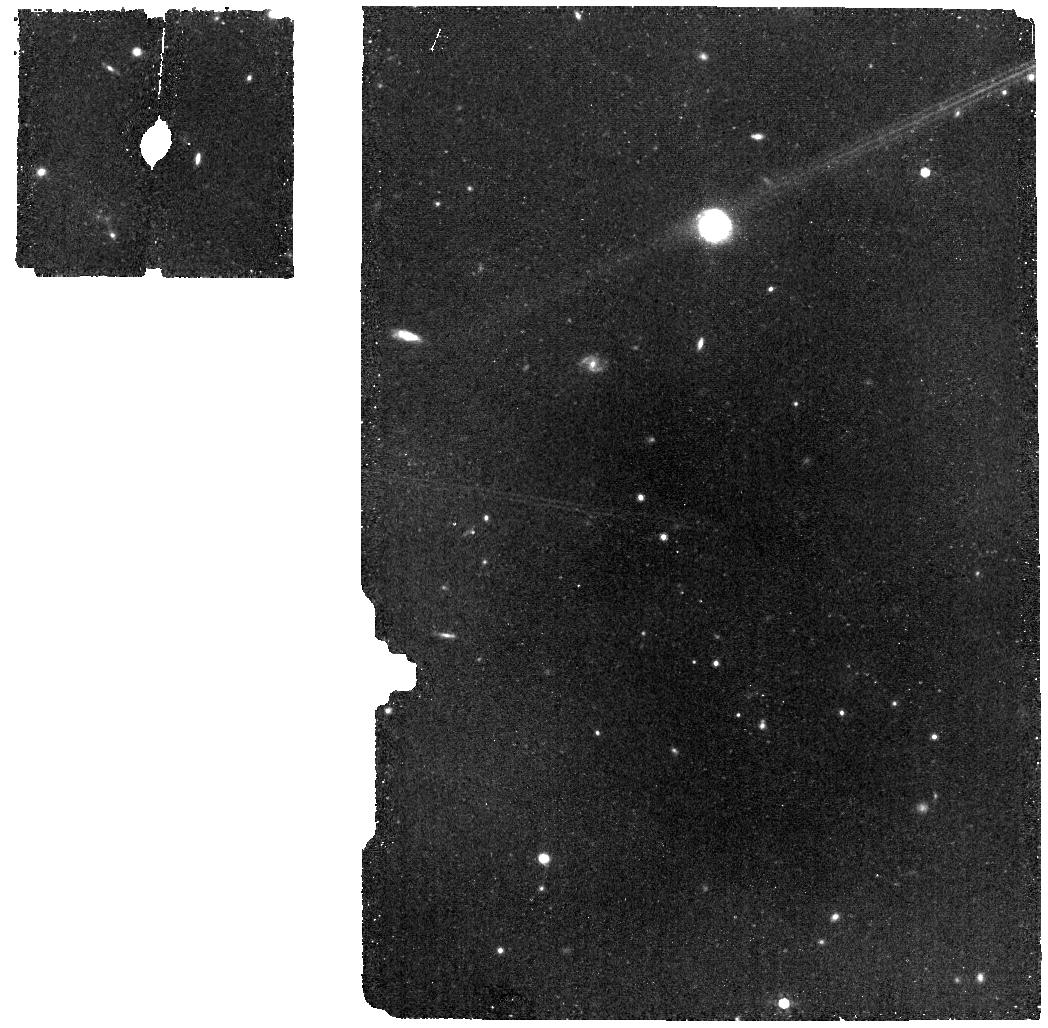
Target: HD2811-BKG
Instrument: MIRI
Filter: F770W
Exposure: 17 min
Observation ID: jw06604-o007_t003_miri_f770w

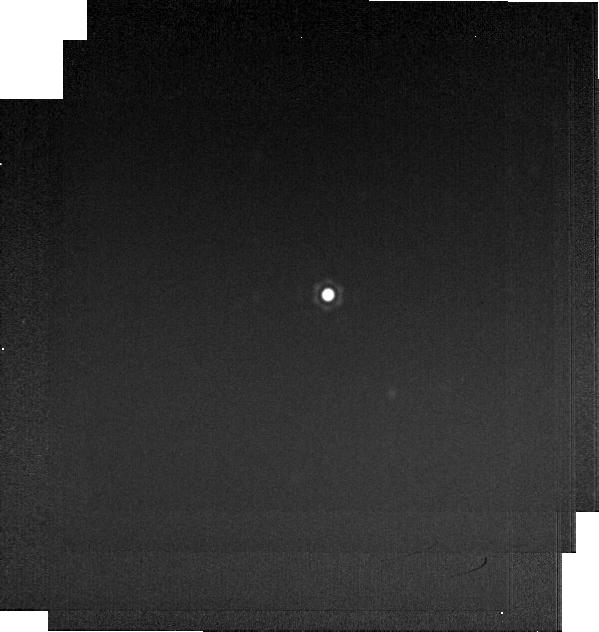
Target: HD2811
Instrument: MIRI
Filter: F2550W
Exposure: 1 min
Observation ID: jw06604-o005_t002_miri_f2550w-brightsky

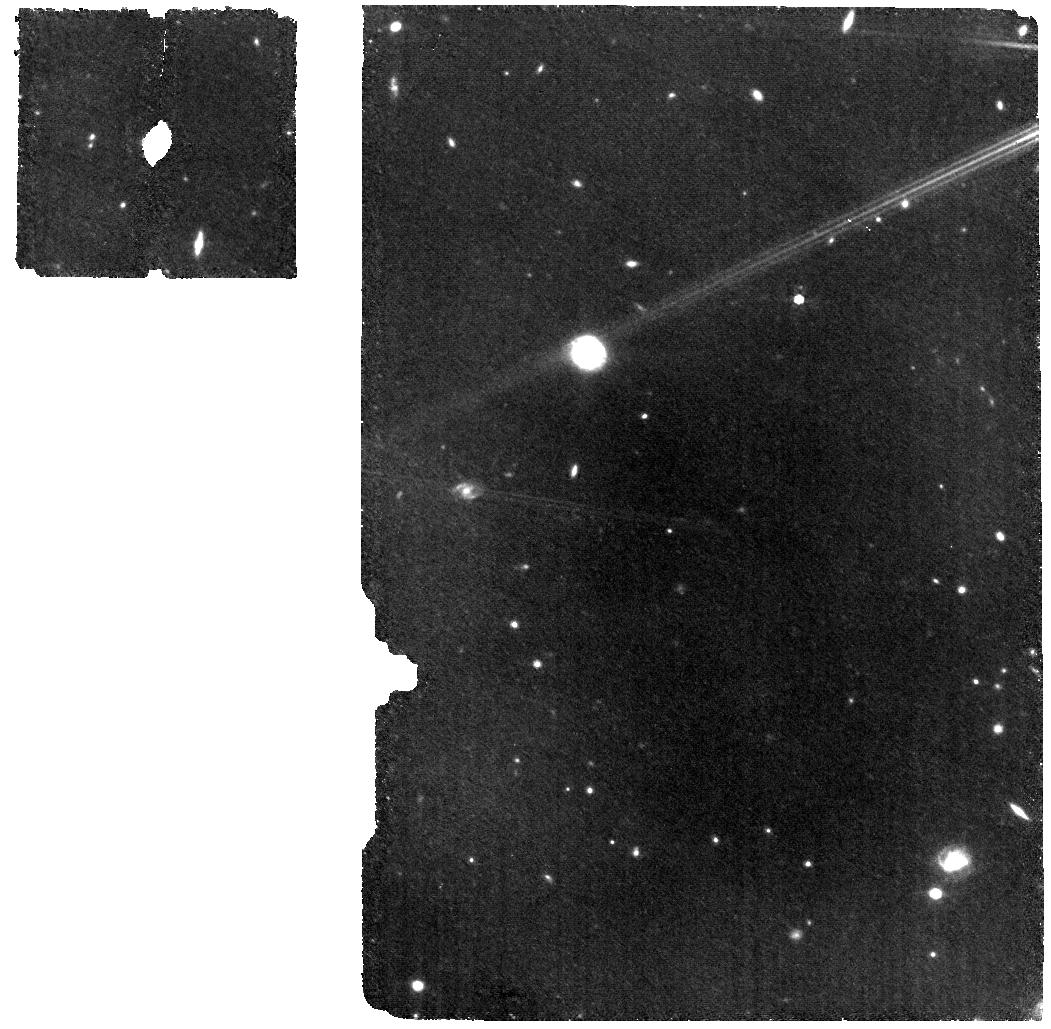
Target: HD2811-WBKG
Instrument: MIRI
Filter: F770W
Exposure: 33 min
Observation ID: jw06604-o006_t004_miri_f770w

CAL-XCAL-301: Absolute Flux Calibration (A Dwarfs) (PI: Gordon, Karl D.)

This program obtains observations of A dwarf stars as part of the JWST absolute flux calibration effort. This effort uses all JWST instruments to provide absolute flux calibration for all JWST modes (filters, gratings, etc). The combined nature of this effort is to ensure the highest quality flux calibration internal to and between instruments and to carry out the observations efficiently. This program provides observations of A dwarf stars and companion programs provide observations of hot stars and solar analog observations. The absolute flux observations will be compared to model predictions of the stars' flux densities to calculate the appropriate calibration factors per instrument mode. This calibration program may change in response to system developments and the final Cycle 3 science program.